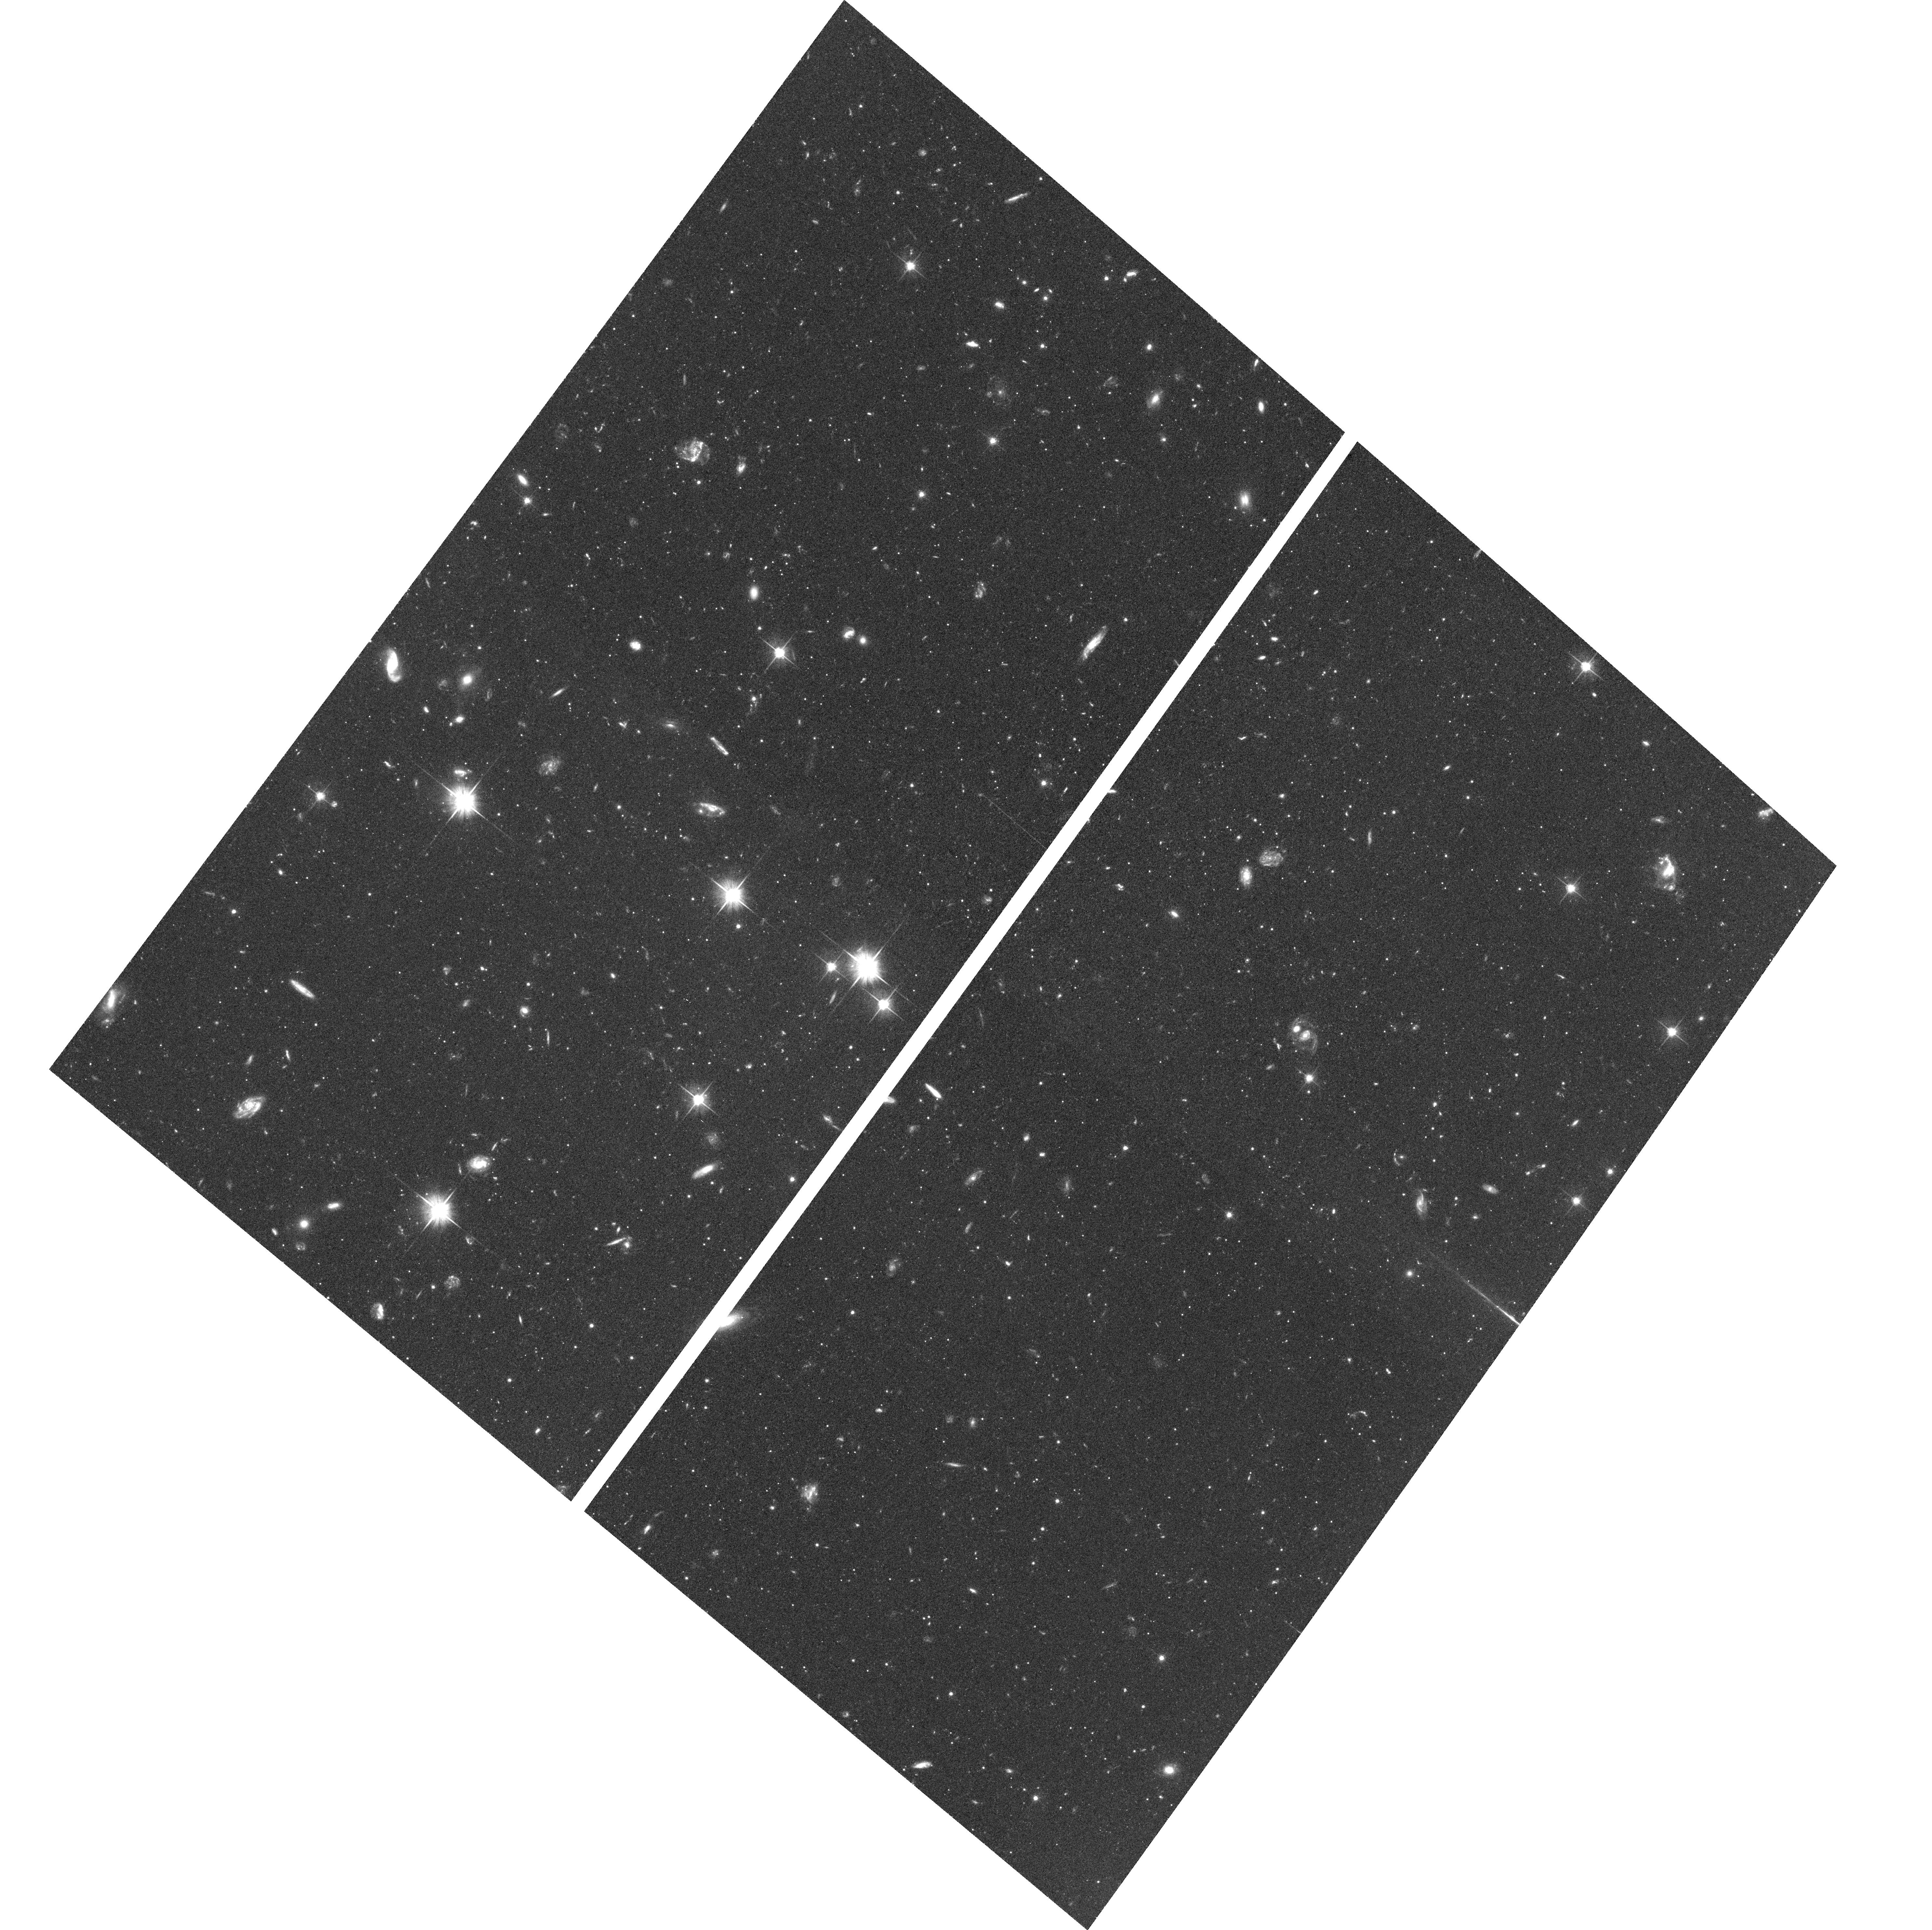
Target: NGC224-22KPC
Instrument: ACS/WFC
Filter: F606W
Exposure: 1.3 h
Observation ID: hst_10816_16_acs_wfc_f606w_j9p416

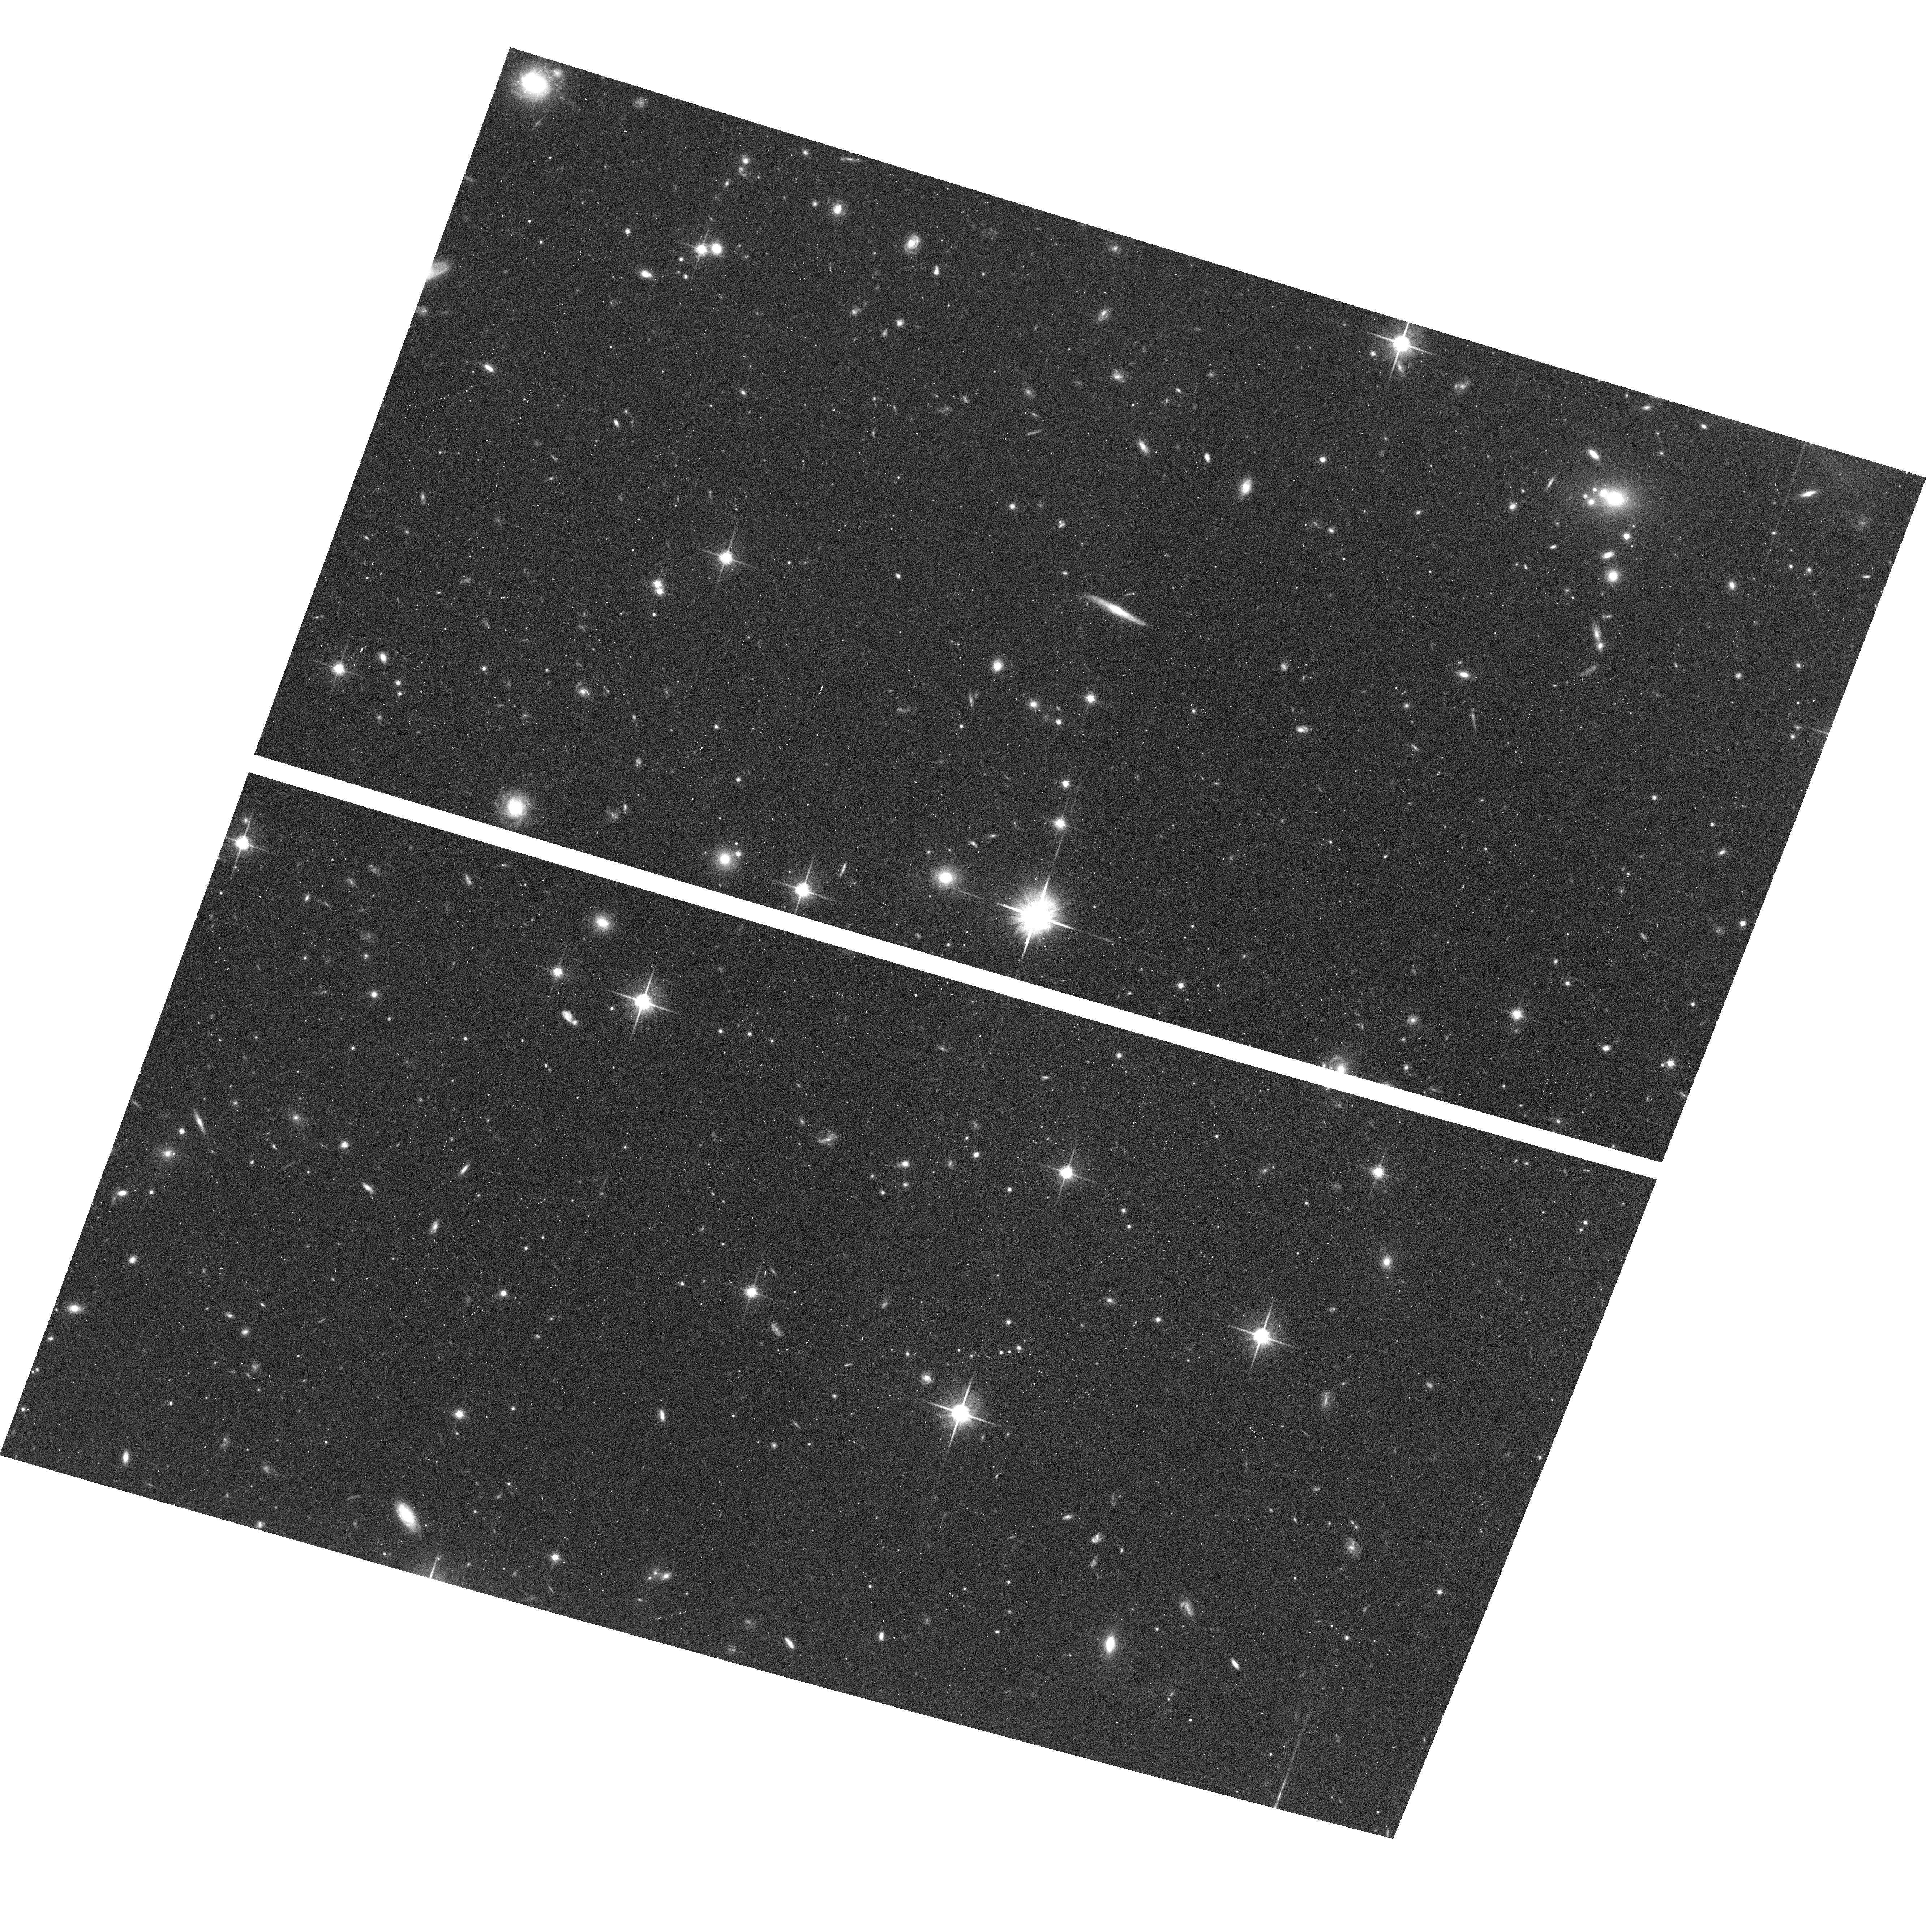
Target: NGC224-35KPCB
Instrument: ACS/WFC
Filter: F814W
Exposure: 38 min
Observation ID: hst_10816_42_acs_wfc_f814w_j9p442

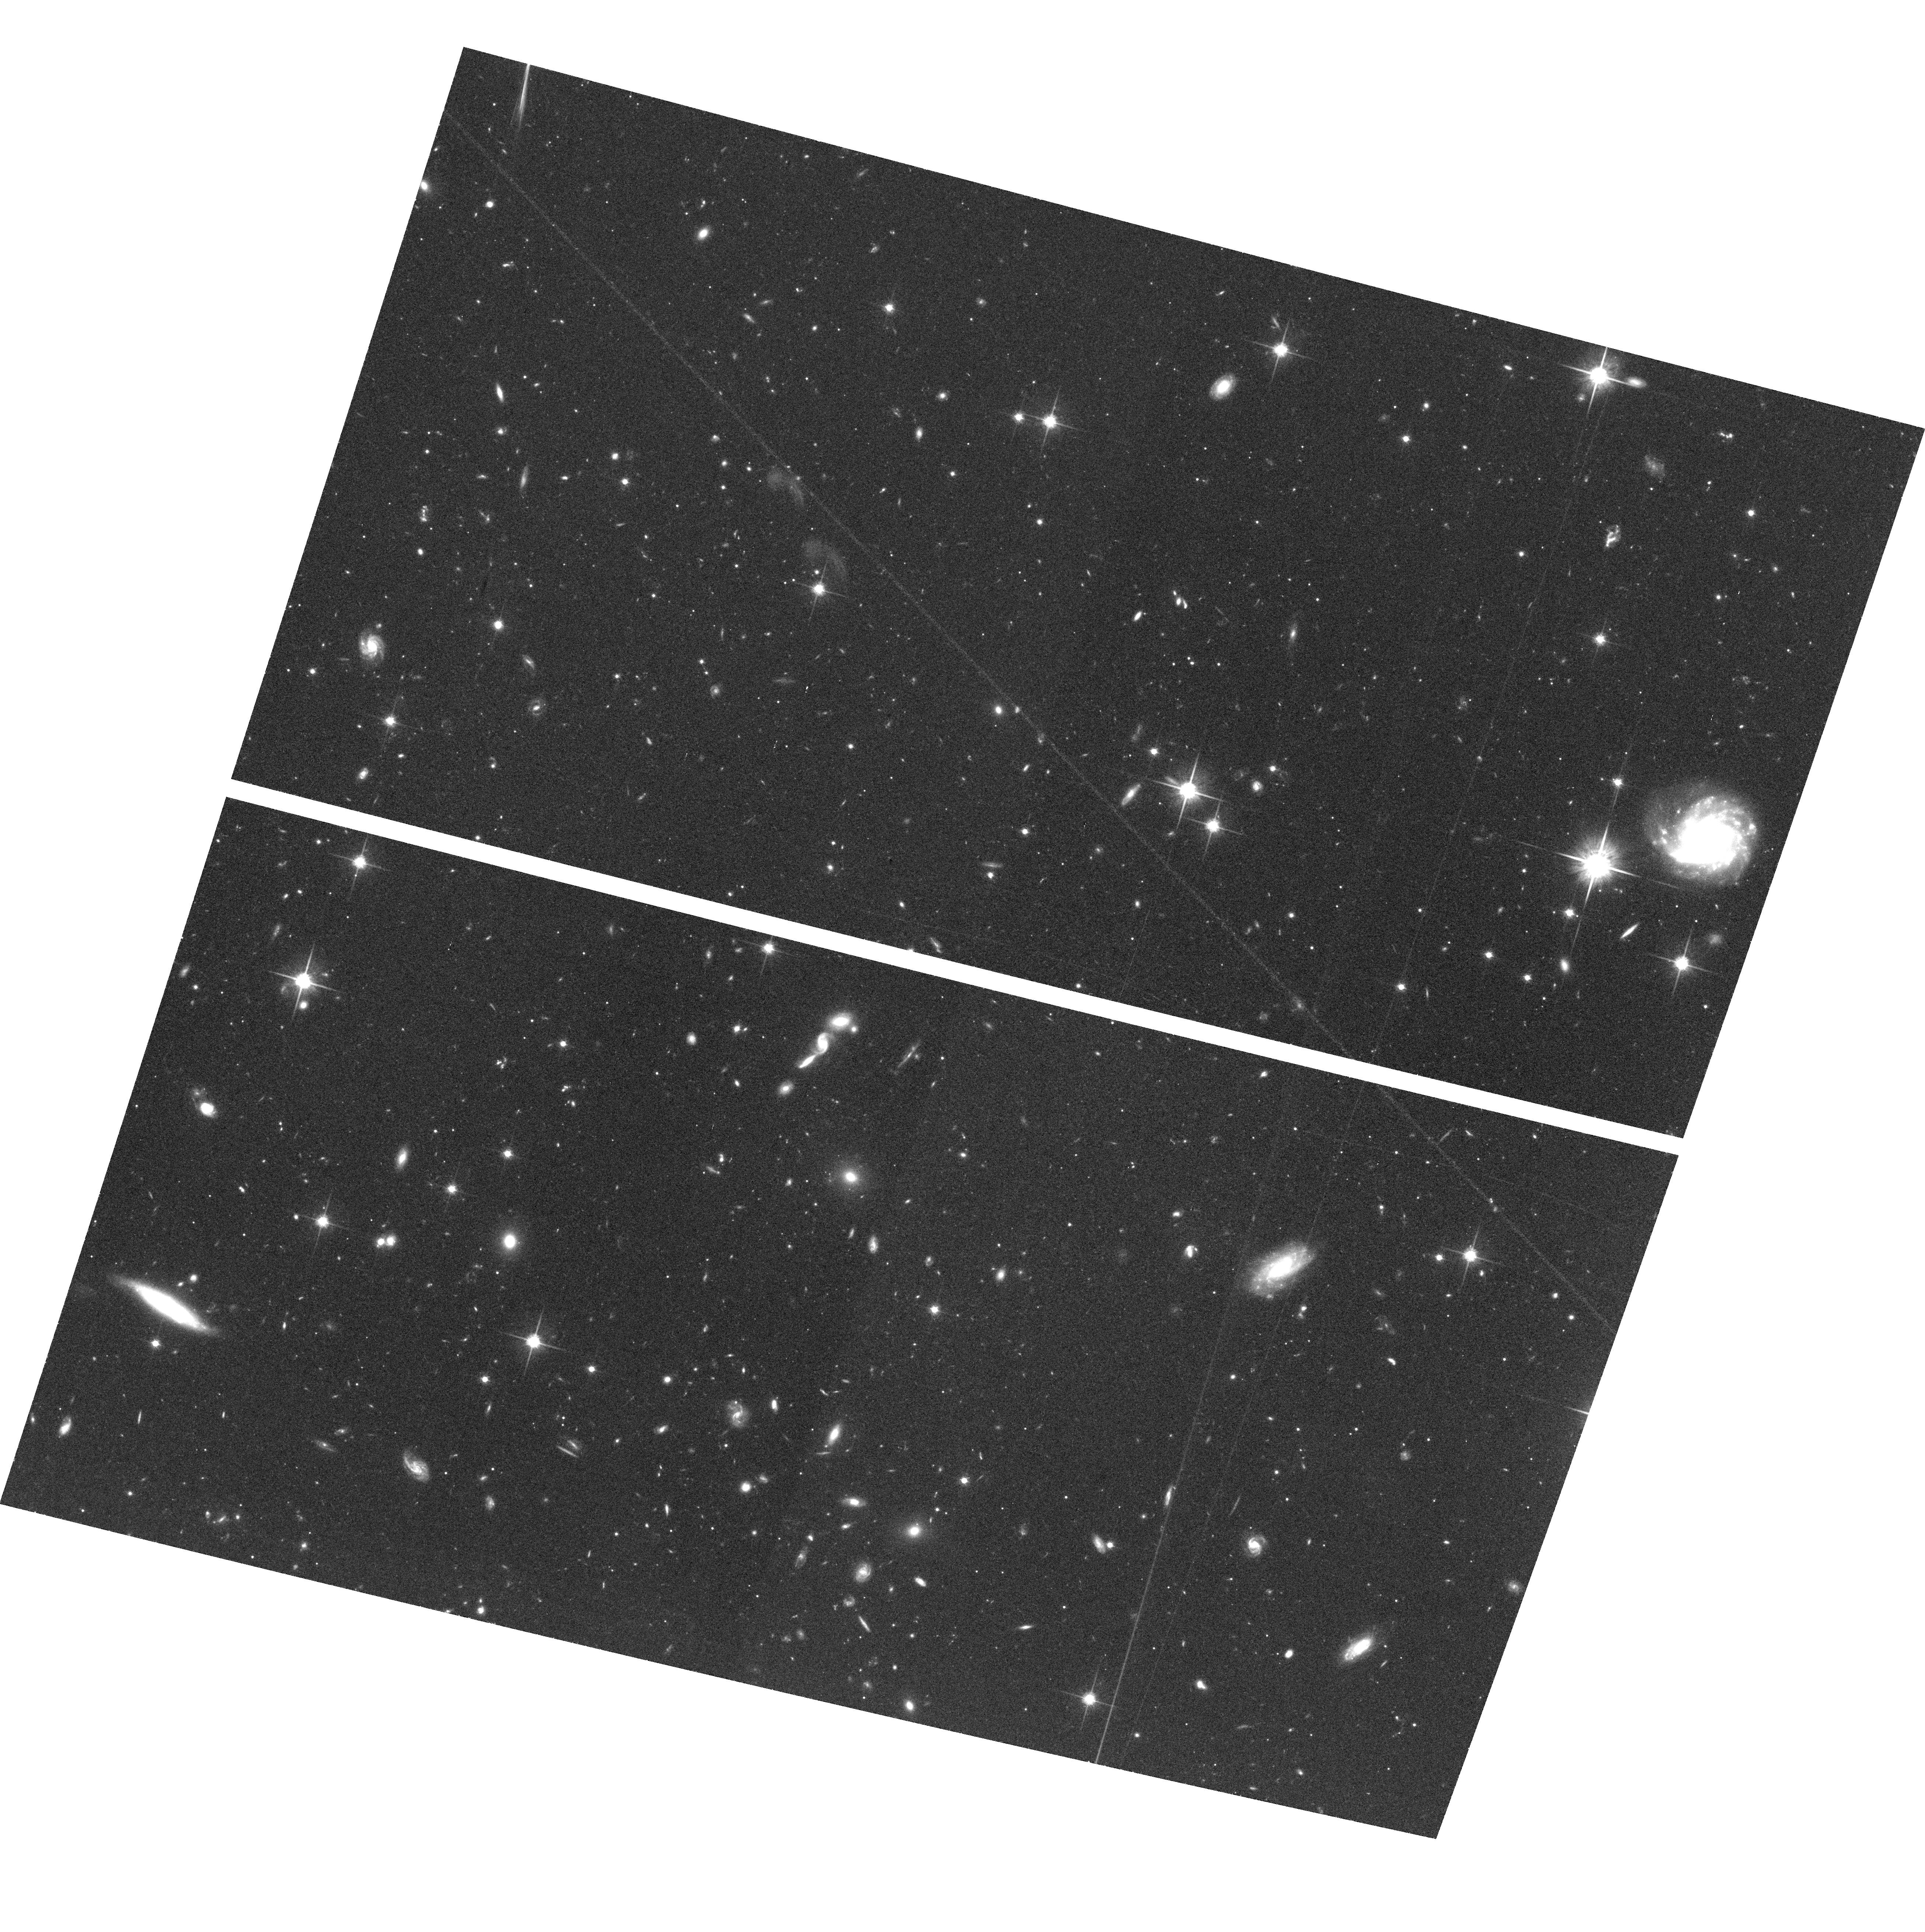
Target: NGC224-35KPCA
Instrument: ACS/WFC
Filter: F814W
Exposure: 1.3 h
Observation ID: hst_10816_31_acs_wfc_f814w_j9p431

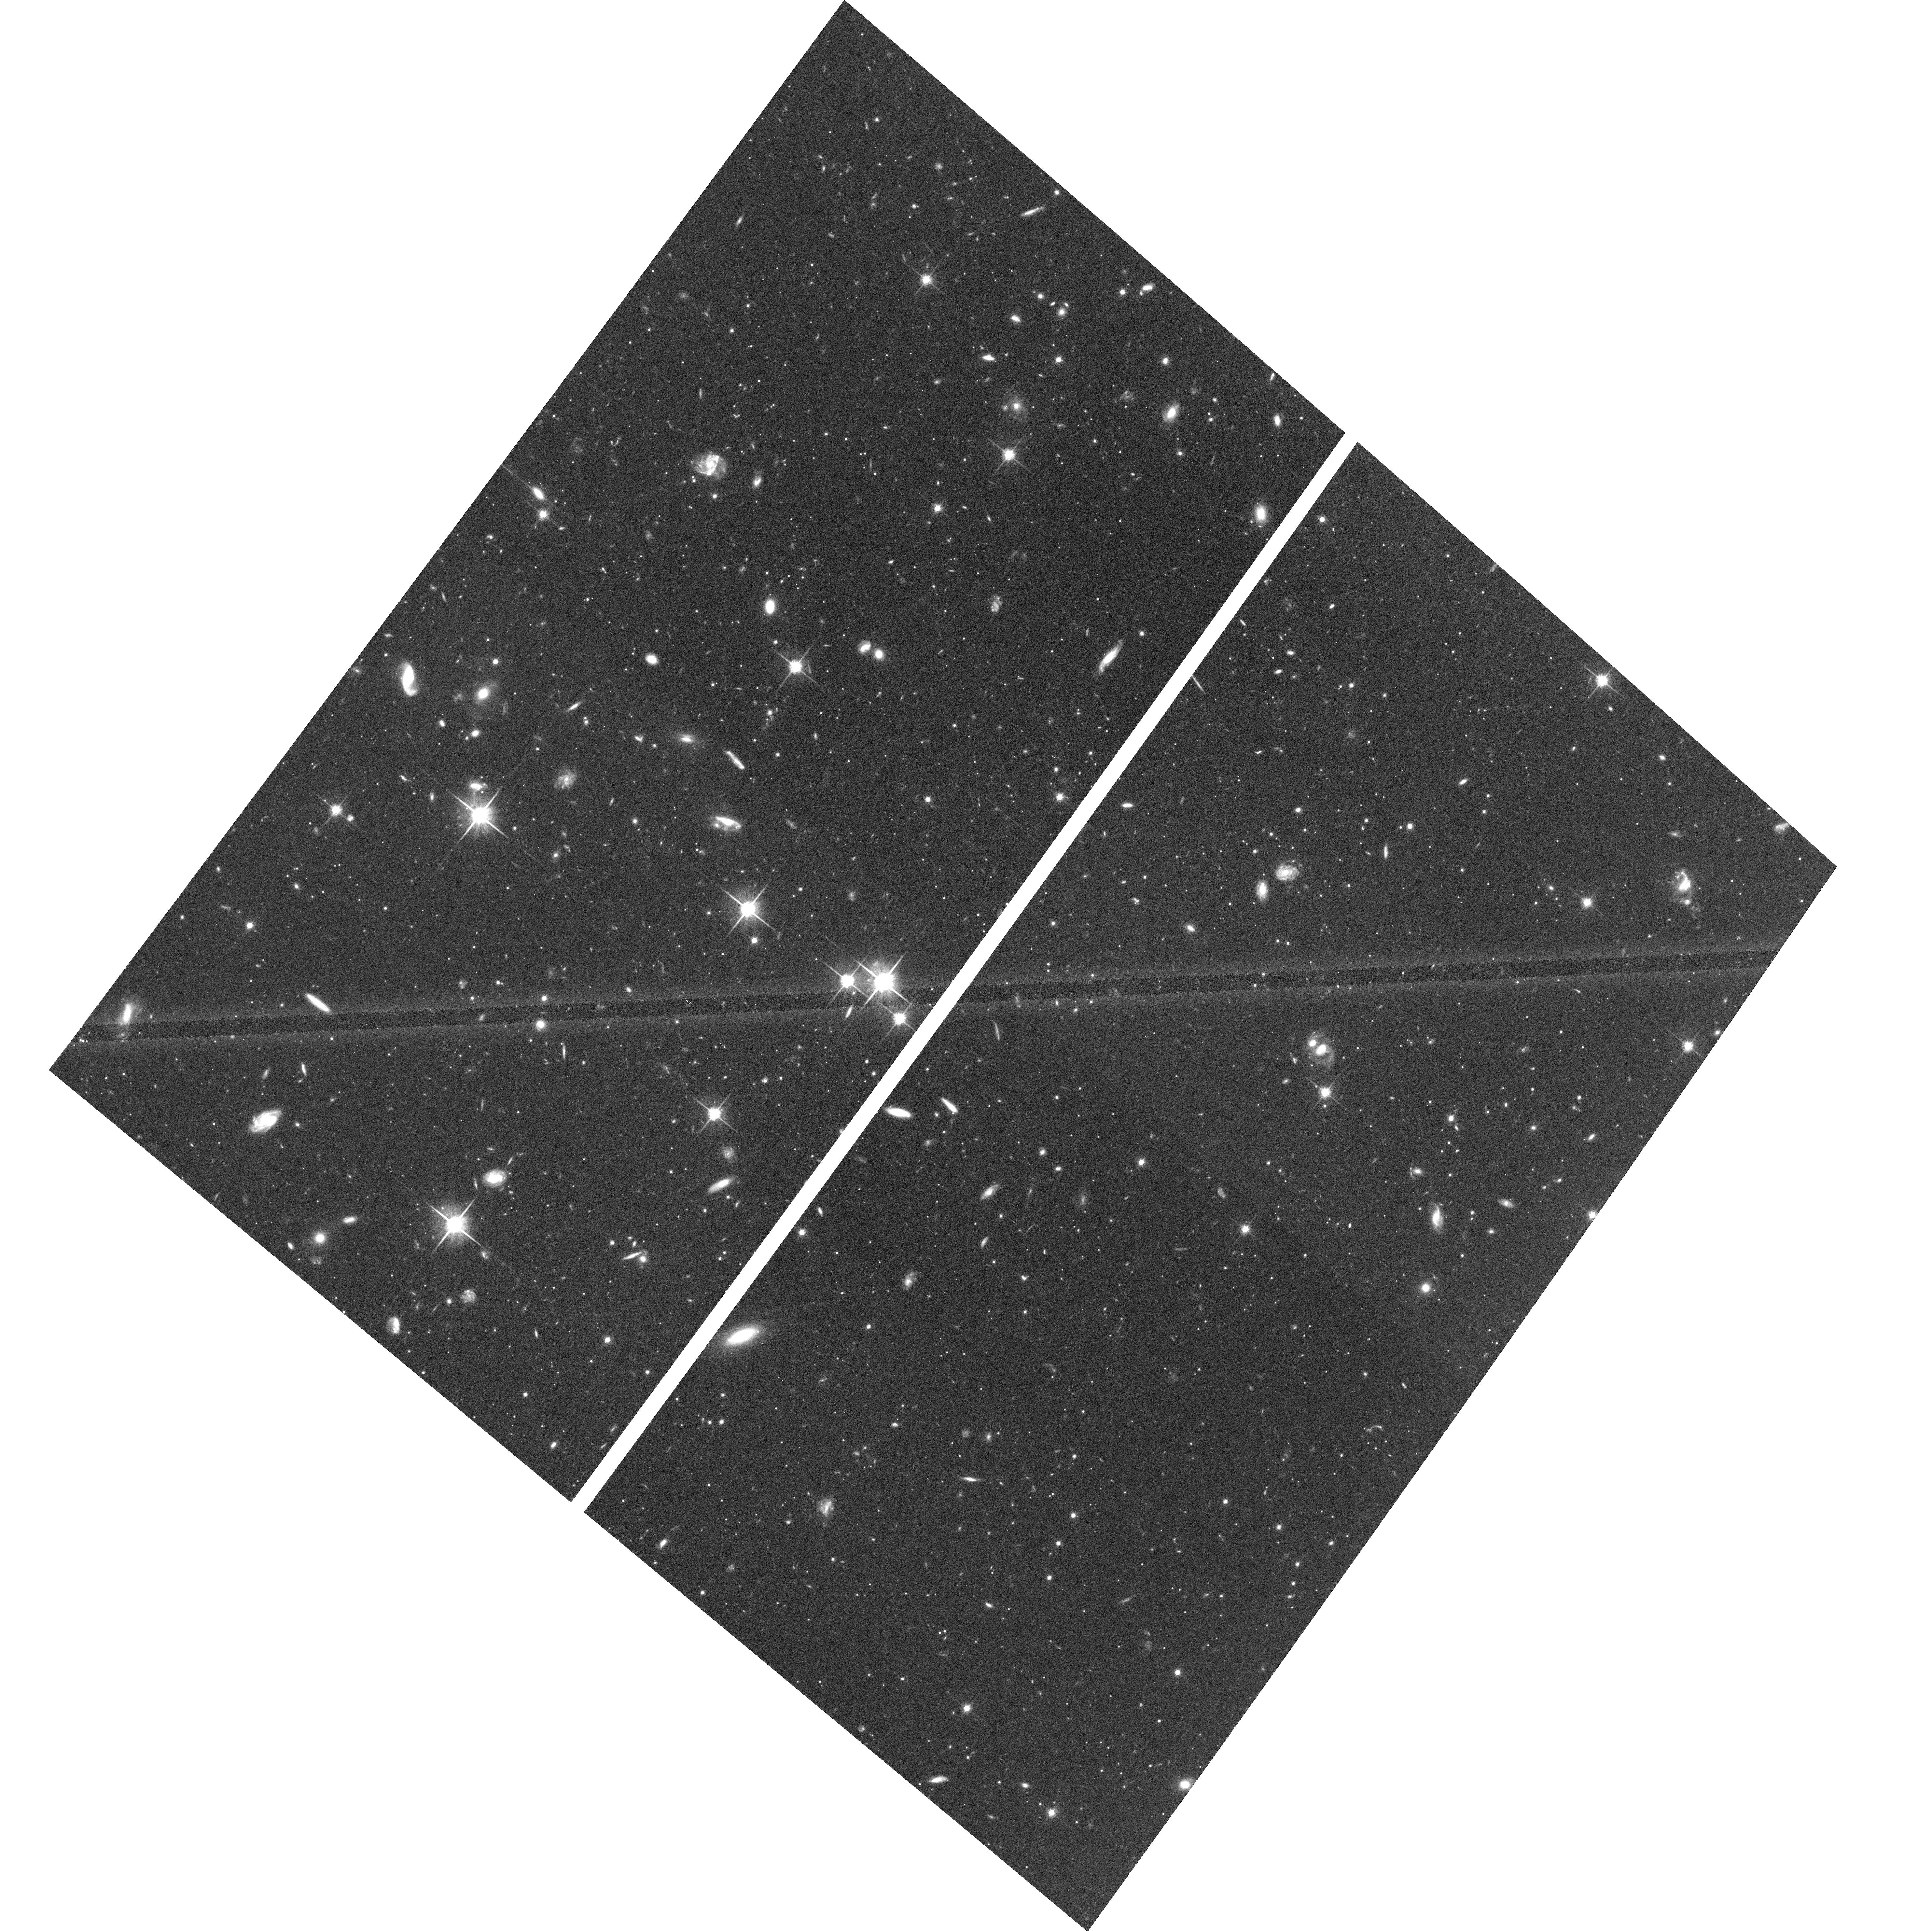
Target: NGC224-22KPC
Instrument: ACS/WFC
Filter: F814W
Exposure: 1.3 h
Observation ID: hst_10816_01_acs_wfc_f814w_j9p401

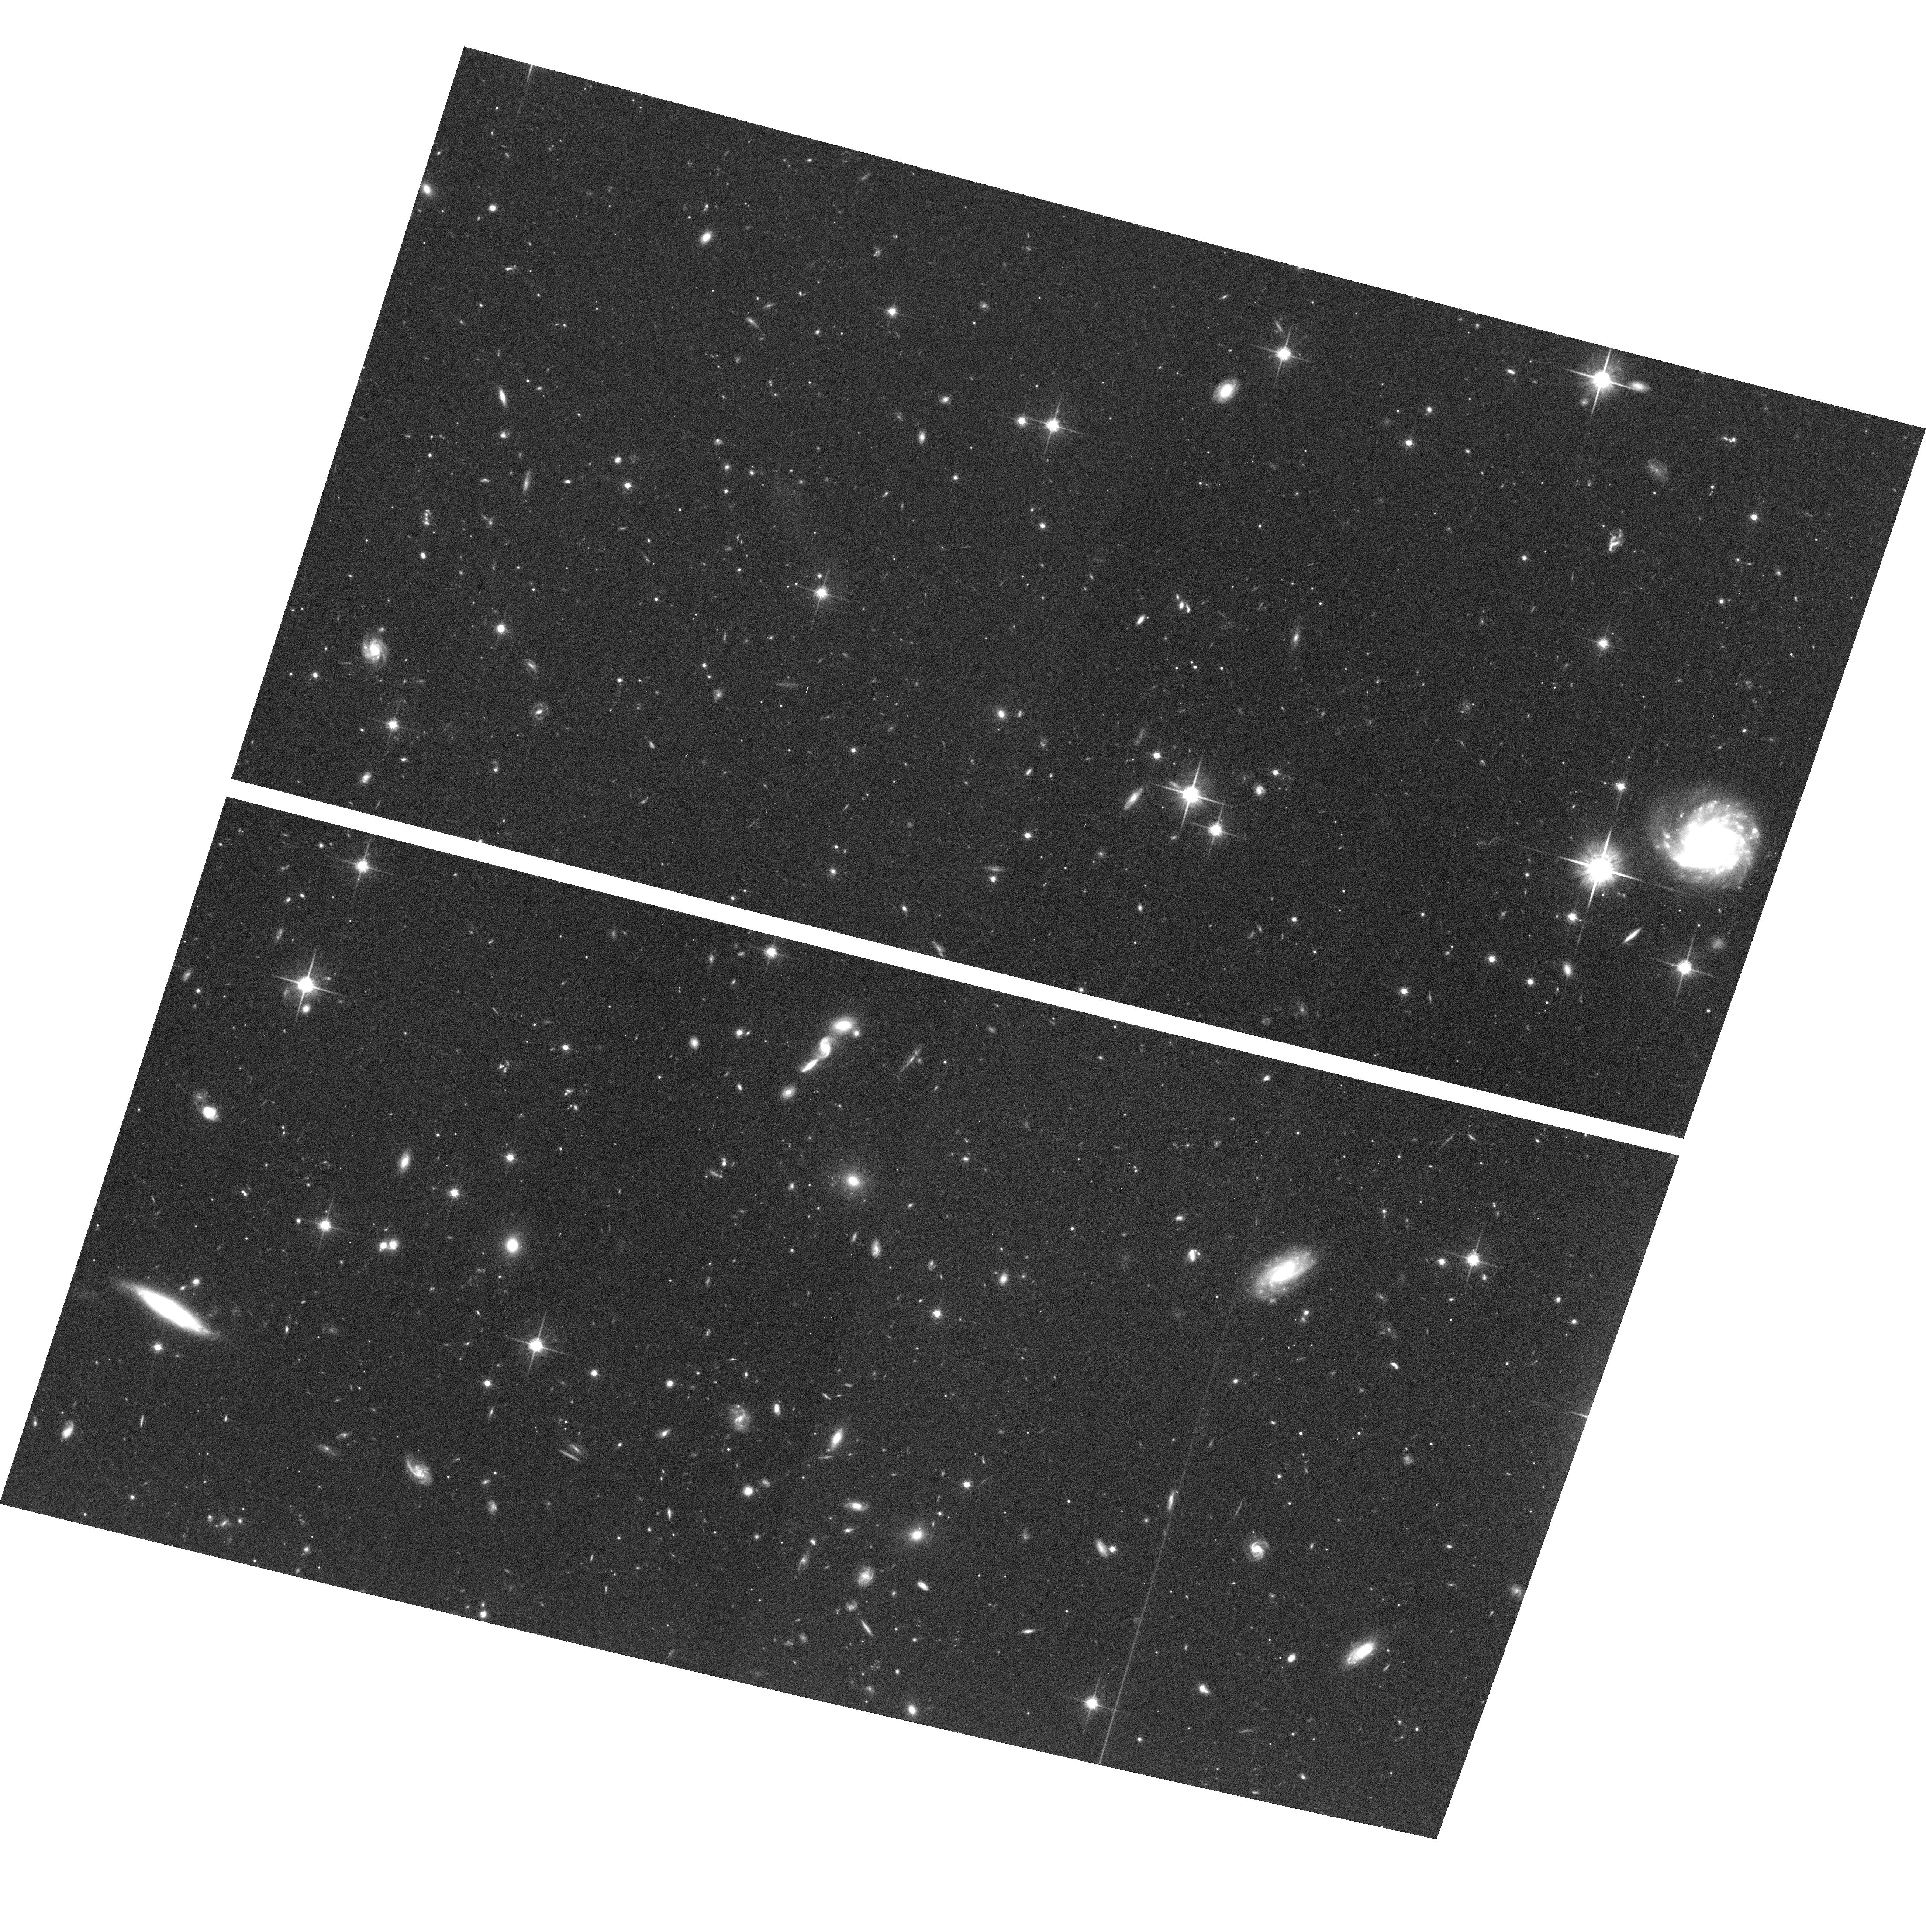
Target: NGC224-35KPCA
Instrument: ACS/WFC
Filter: F814W
Exposure: 1.3 h
Observation ID: hst_10816_27_acs_wfc_f814w_j9p427

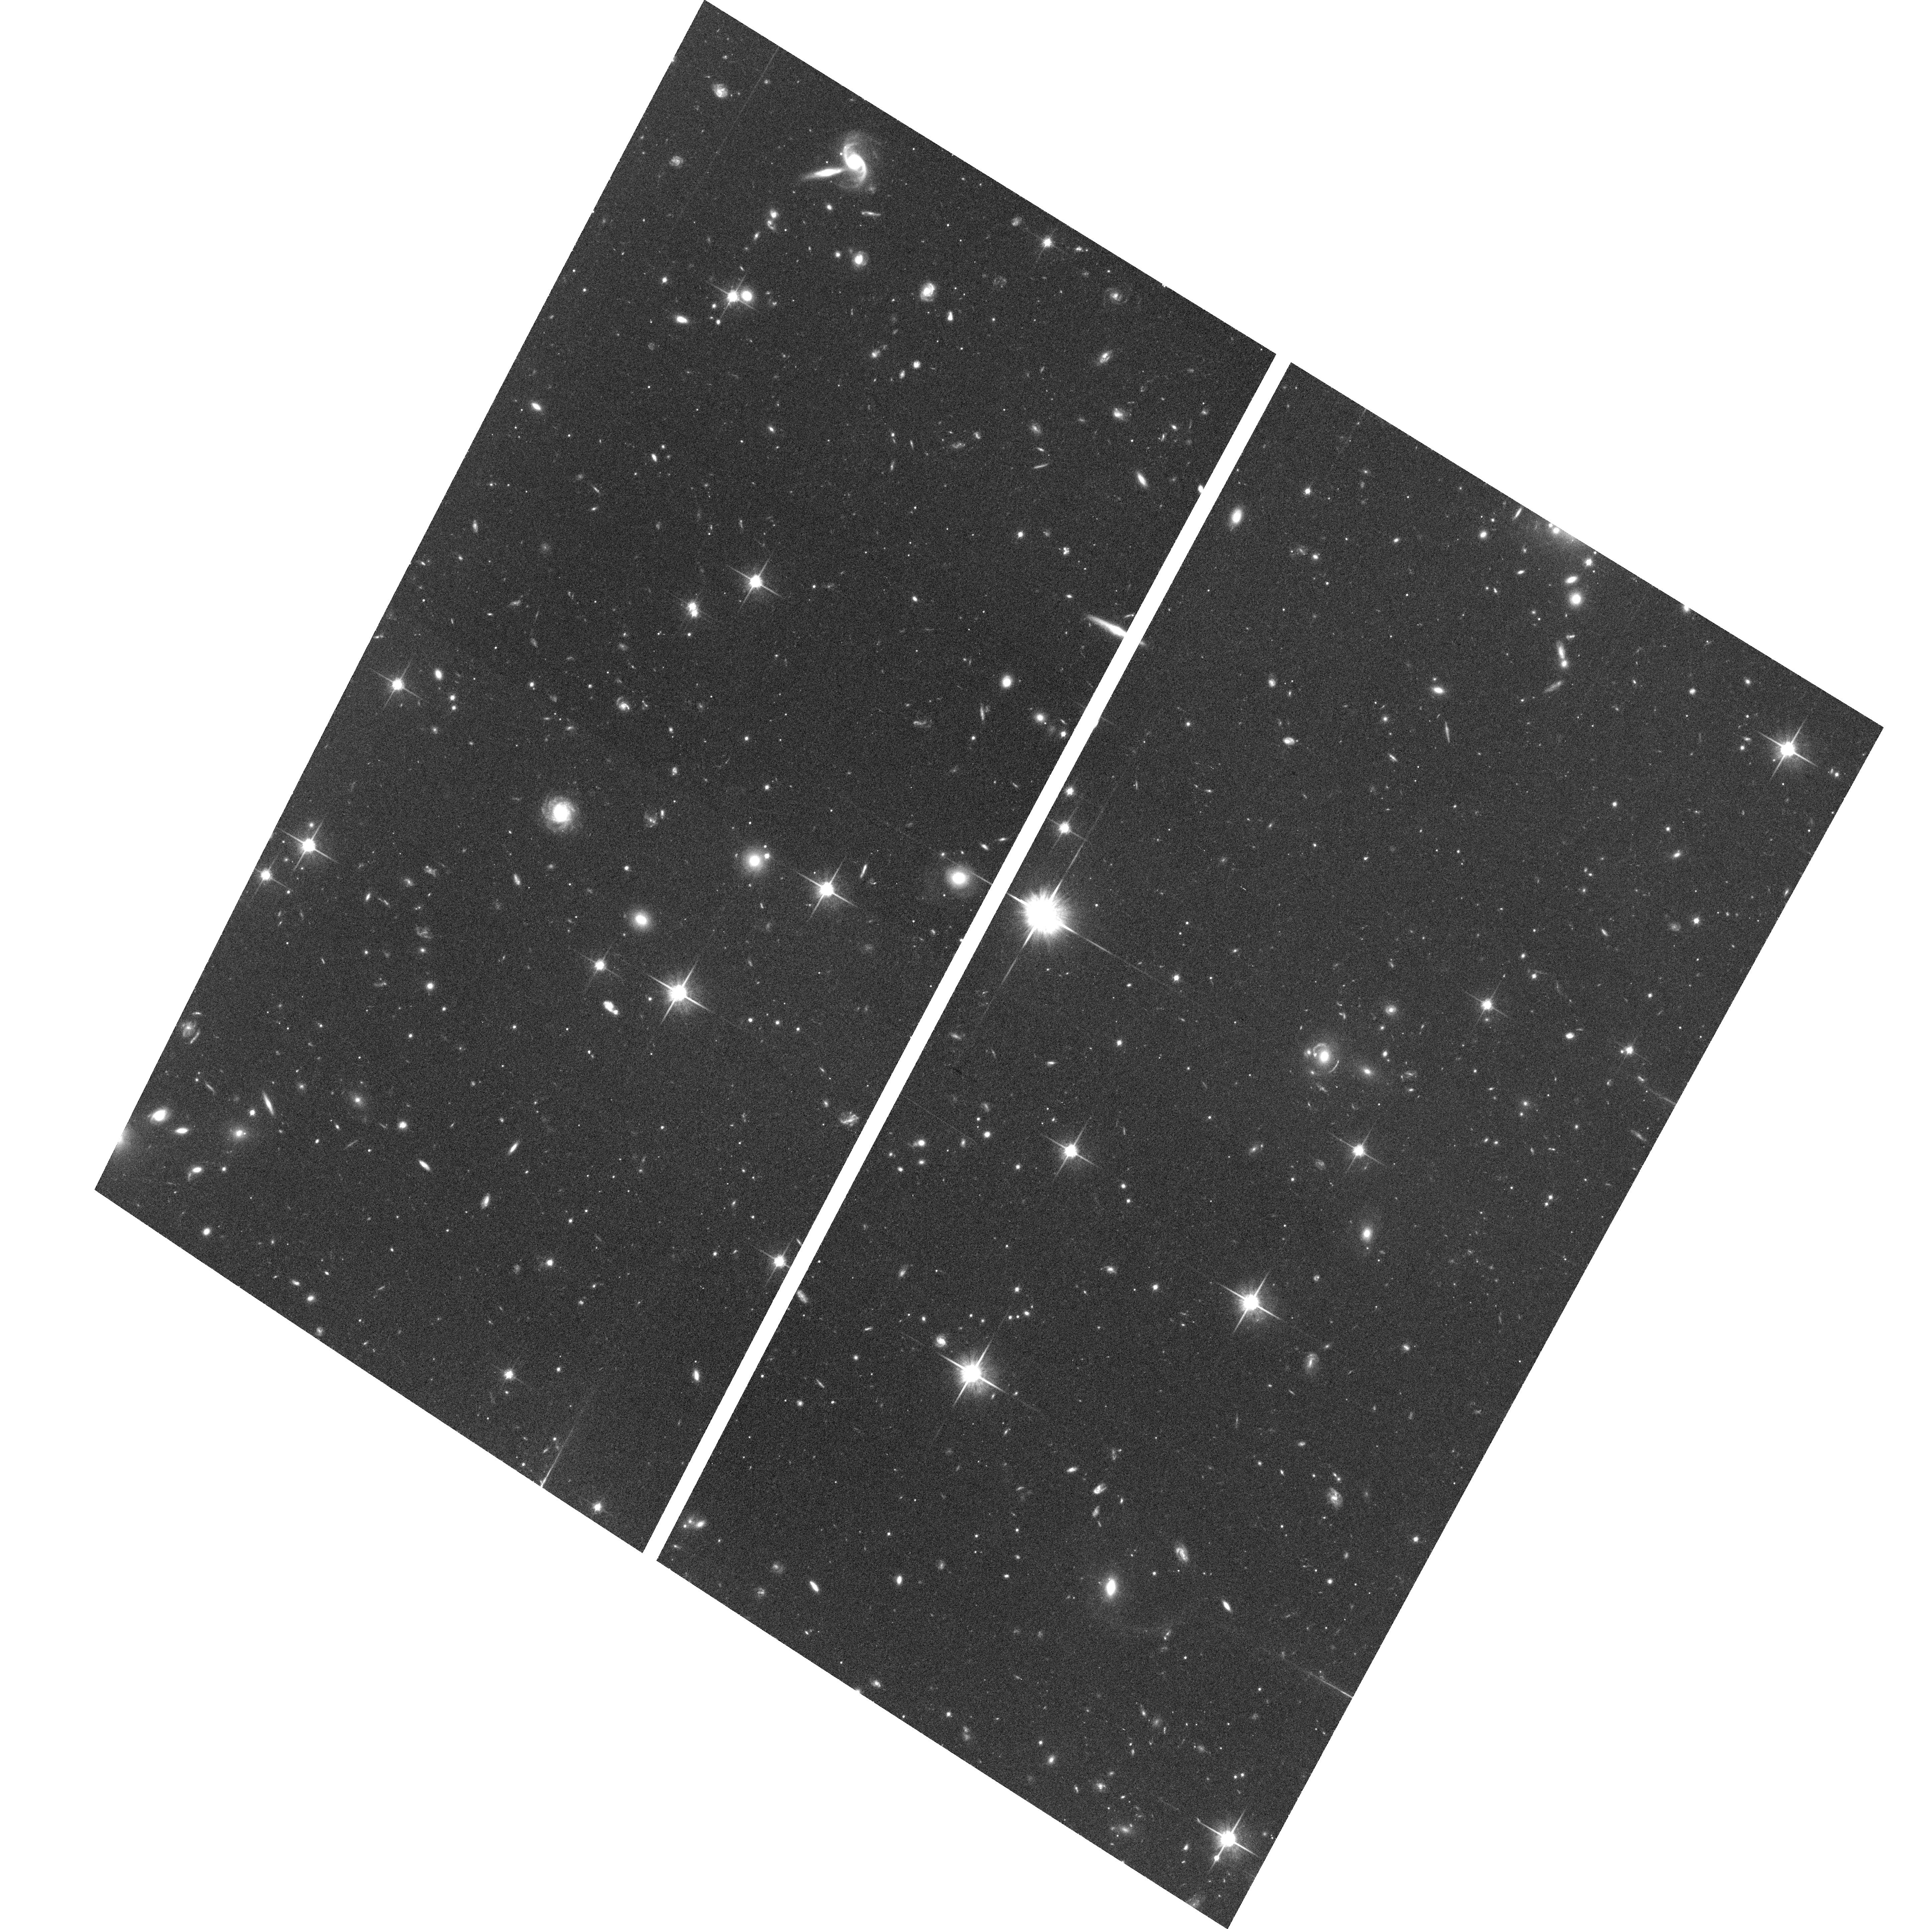
Target: NGC224-35KPCB
Instrument: ACS/WFC
Filter: F814W
Exposure: 1.3 h
Observation ID: hst_10816_66_acs_wfc_f814w_j9p466

The Formation History of Andromedas Extended Metal-Poor Halo (PI: Brown, Thomas M.)

We propose deep ACS imaging in the outer spheroid of the Andromeda galaxy, in order to measure the star formation history of its true halo. For the past 20 years, nearly all studies of the Andromeda "halo" were focused on the spheroid within 30 kpc of the galaxy's center, a region now known to host significant substructure and populations with high metallicity and intermediate ages. However, two groups have recently discovered an extended metal-poor halo beyond 30 kpc; this population is distinct in its surface-brightness profile, abundance distribution, and kinematics. In earlier cycles, we obtained deep images of the inner spheroid (11 kpc on the minor axis), outer disk (25 kpc on the major axis), and giant tidal stream, yielding the complete star formation history in each field. We now propose deep ACS imaging of 4 fields bracketing this 30 kpc transition point in the spheroid, so that the inner spheroid and the extended halo populations can be disentangled, enabling a reconstruction of the star formation history in the halo. A wide age distribution in the halo, as found in the inner spheroid, would imply the halo was assembled through ongoing accretion of satellite galaxies, while a uniformly old population would be a strong indication that the halo was formed during the early rapid collapse of the Andromeda proto-galaxy.